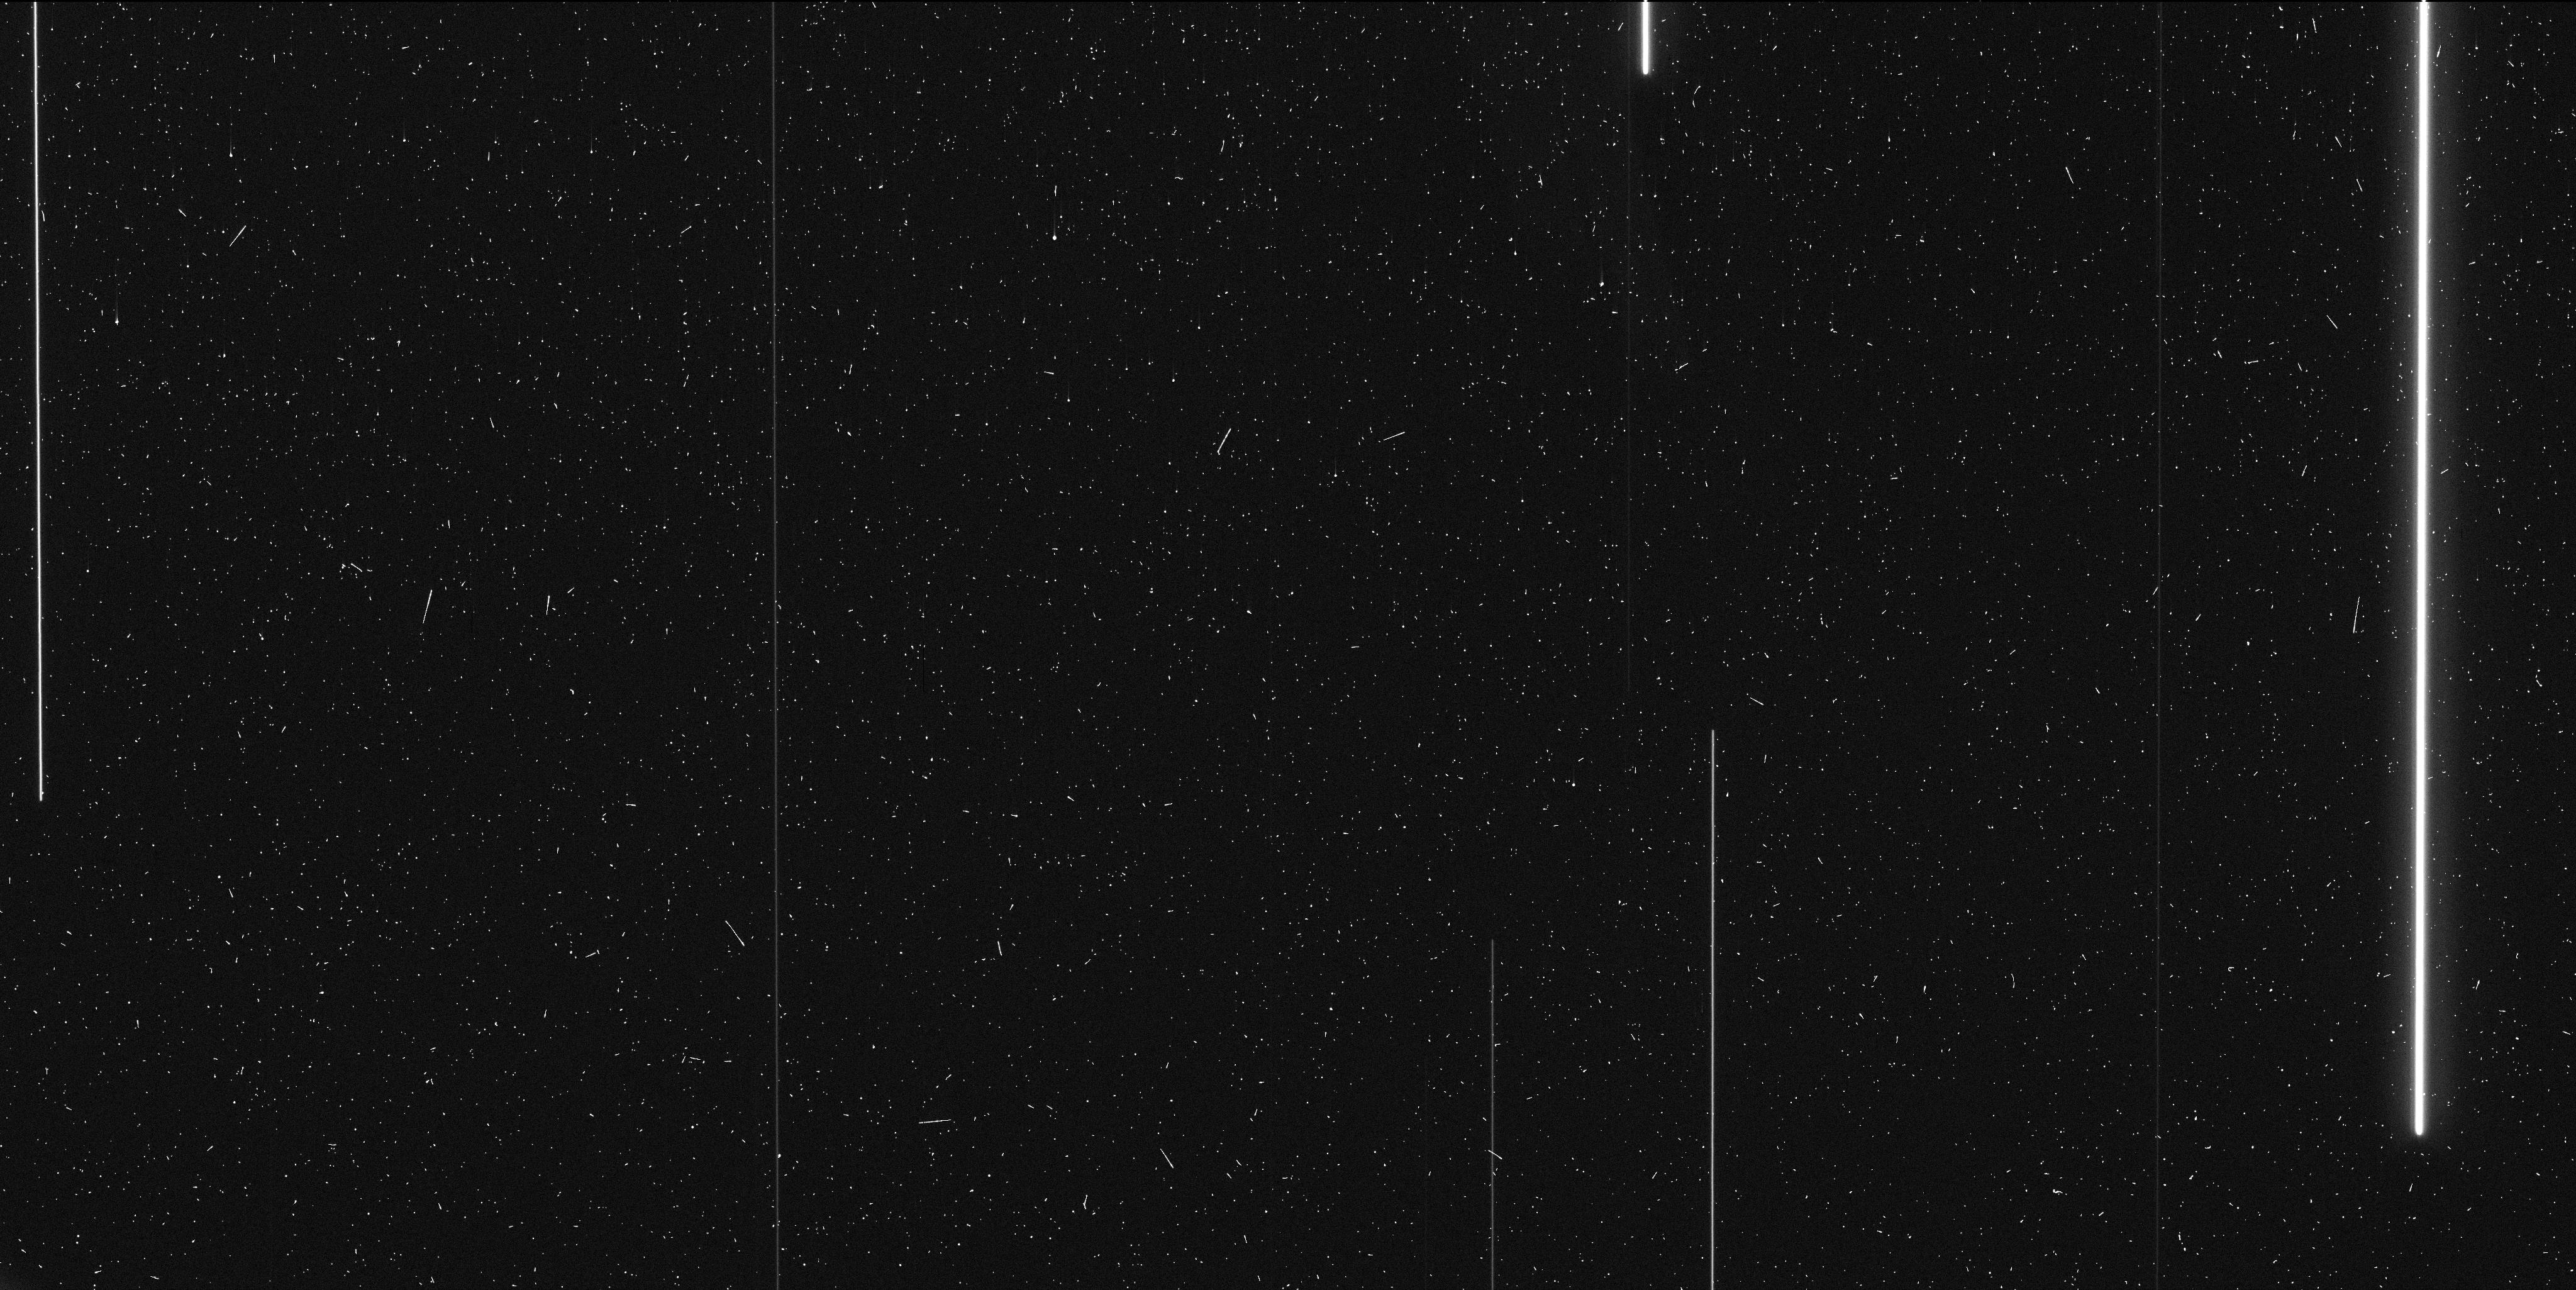
Target: JUPITER-FIELD-3
Instrument: WFC3/UVIS
Filter: F606W
Exposure: 6 min
Observation ID: idaz05i5q

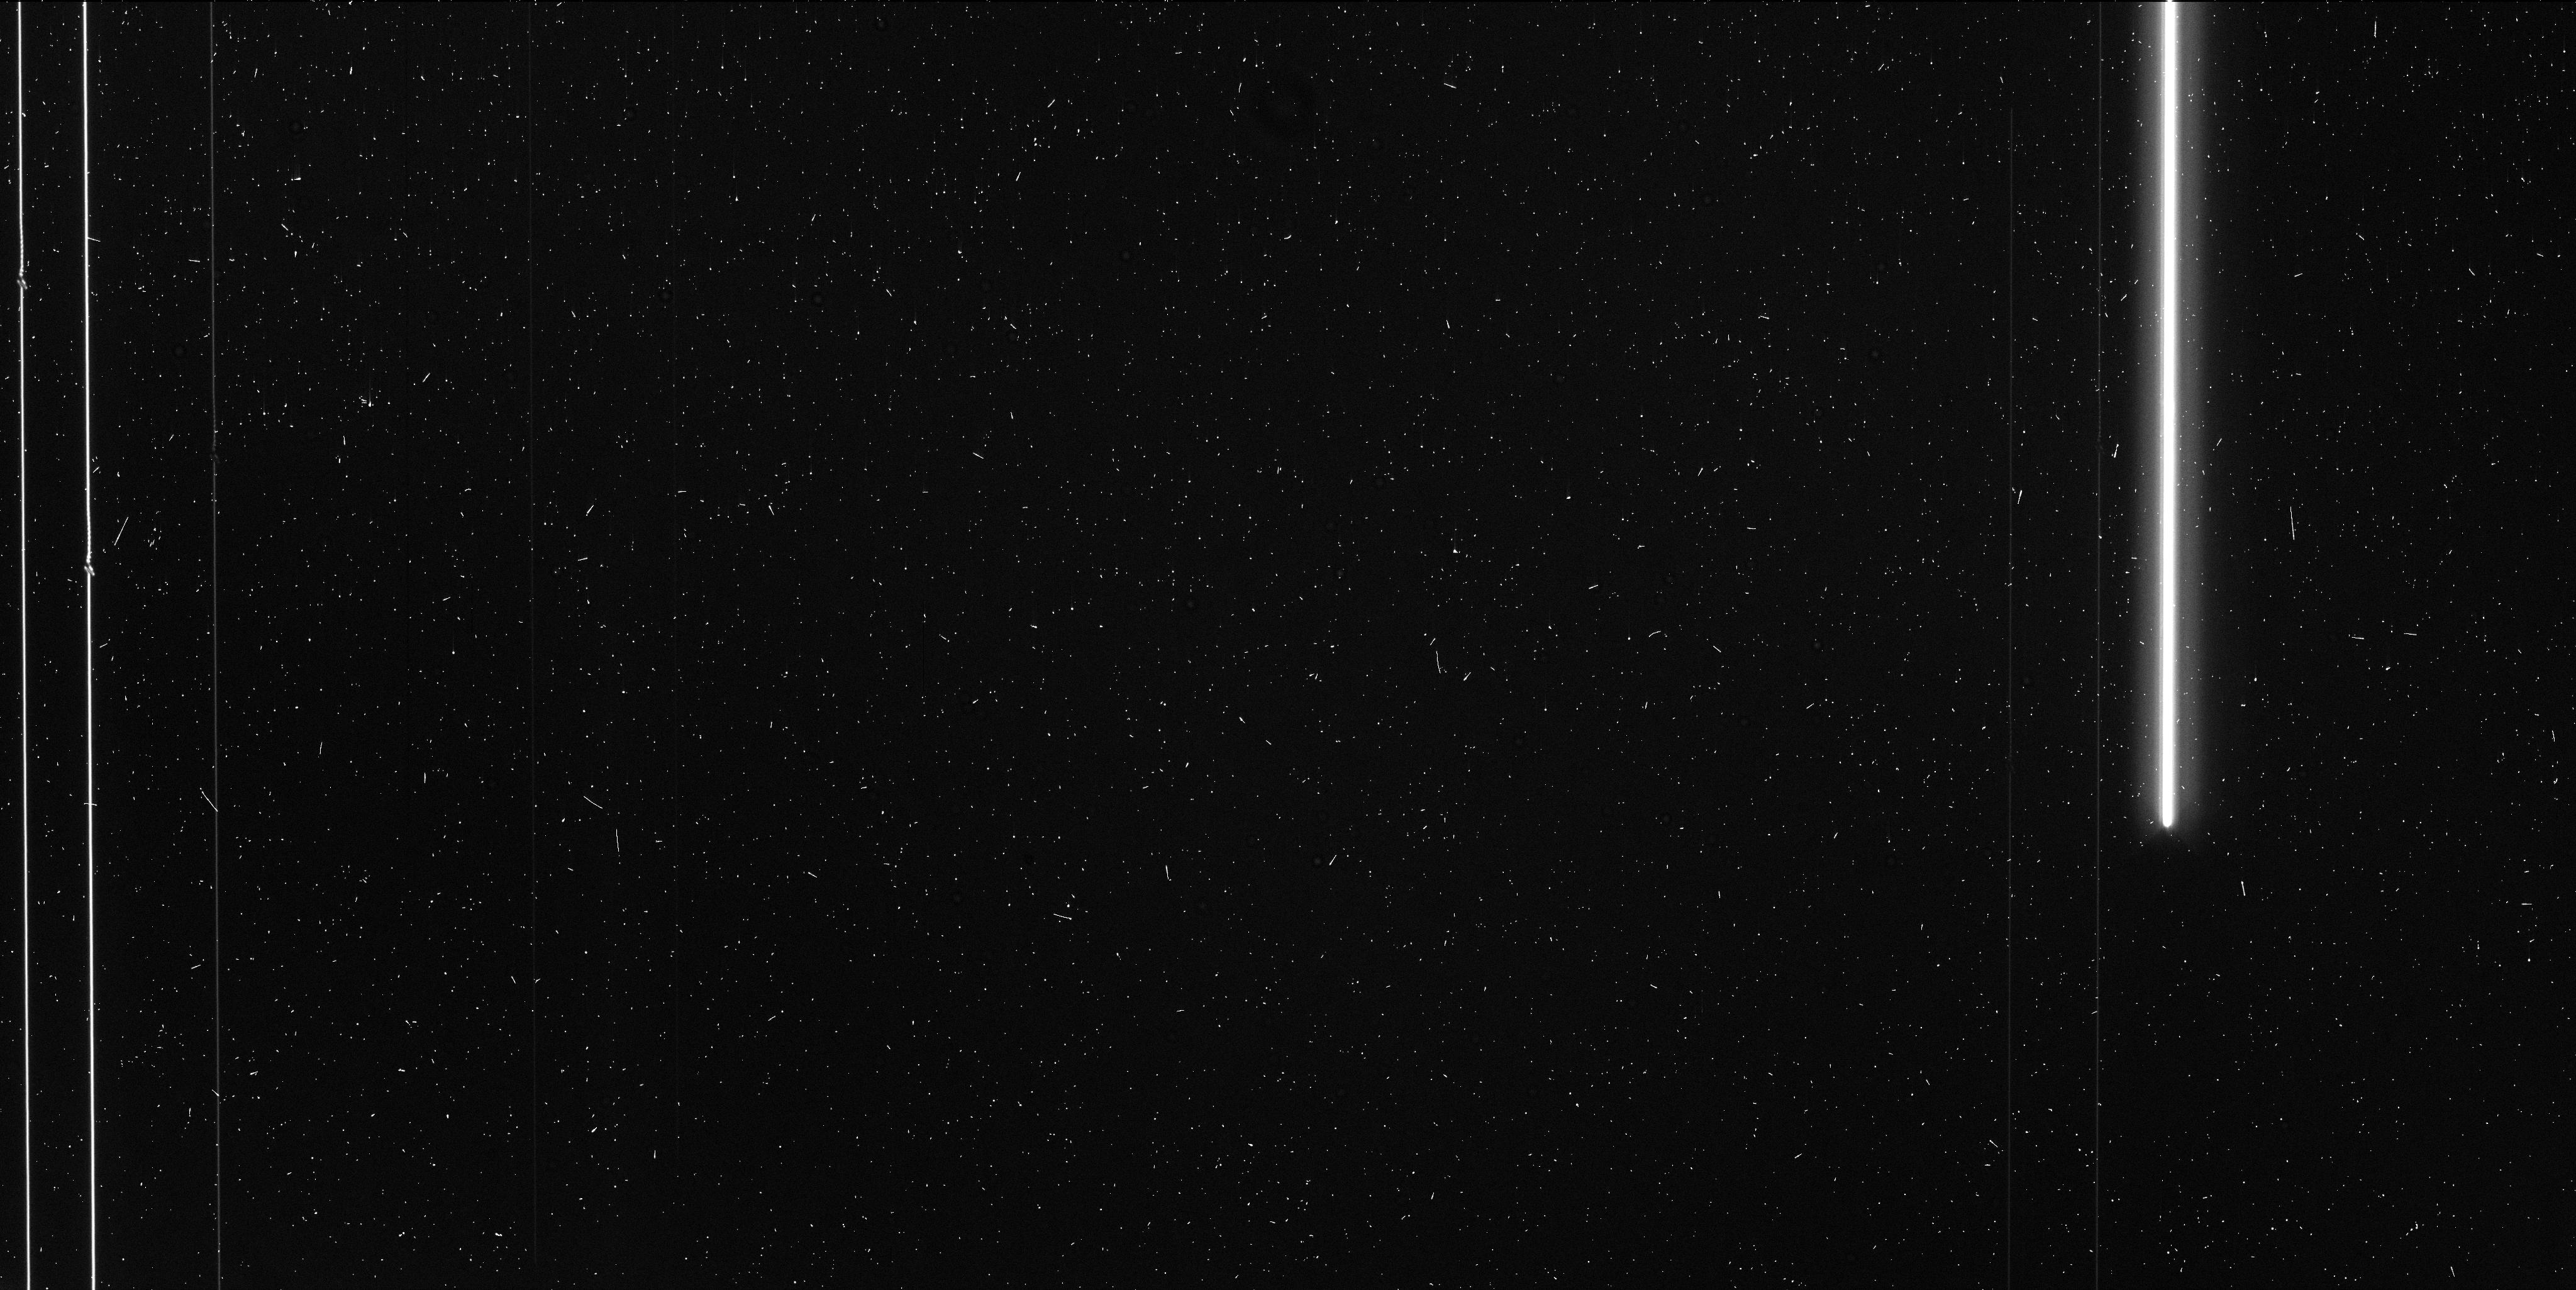
Target: JUPITER-FIELD-1
Instrument: WFC3/UVIS
Filter: F555W
Exposure: 6 min
Observation ID: idaz01drq

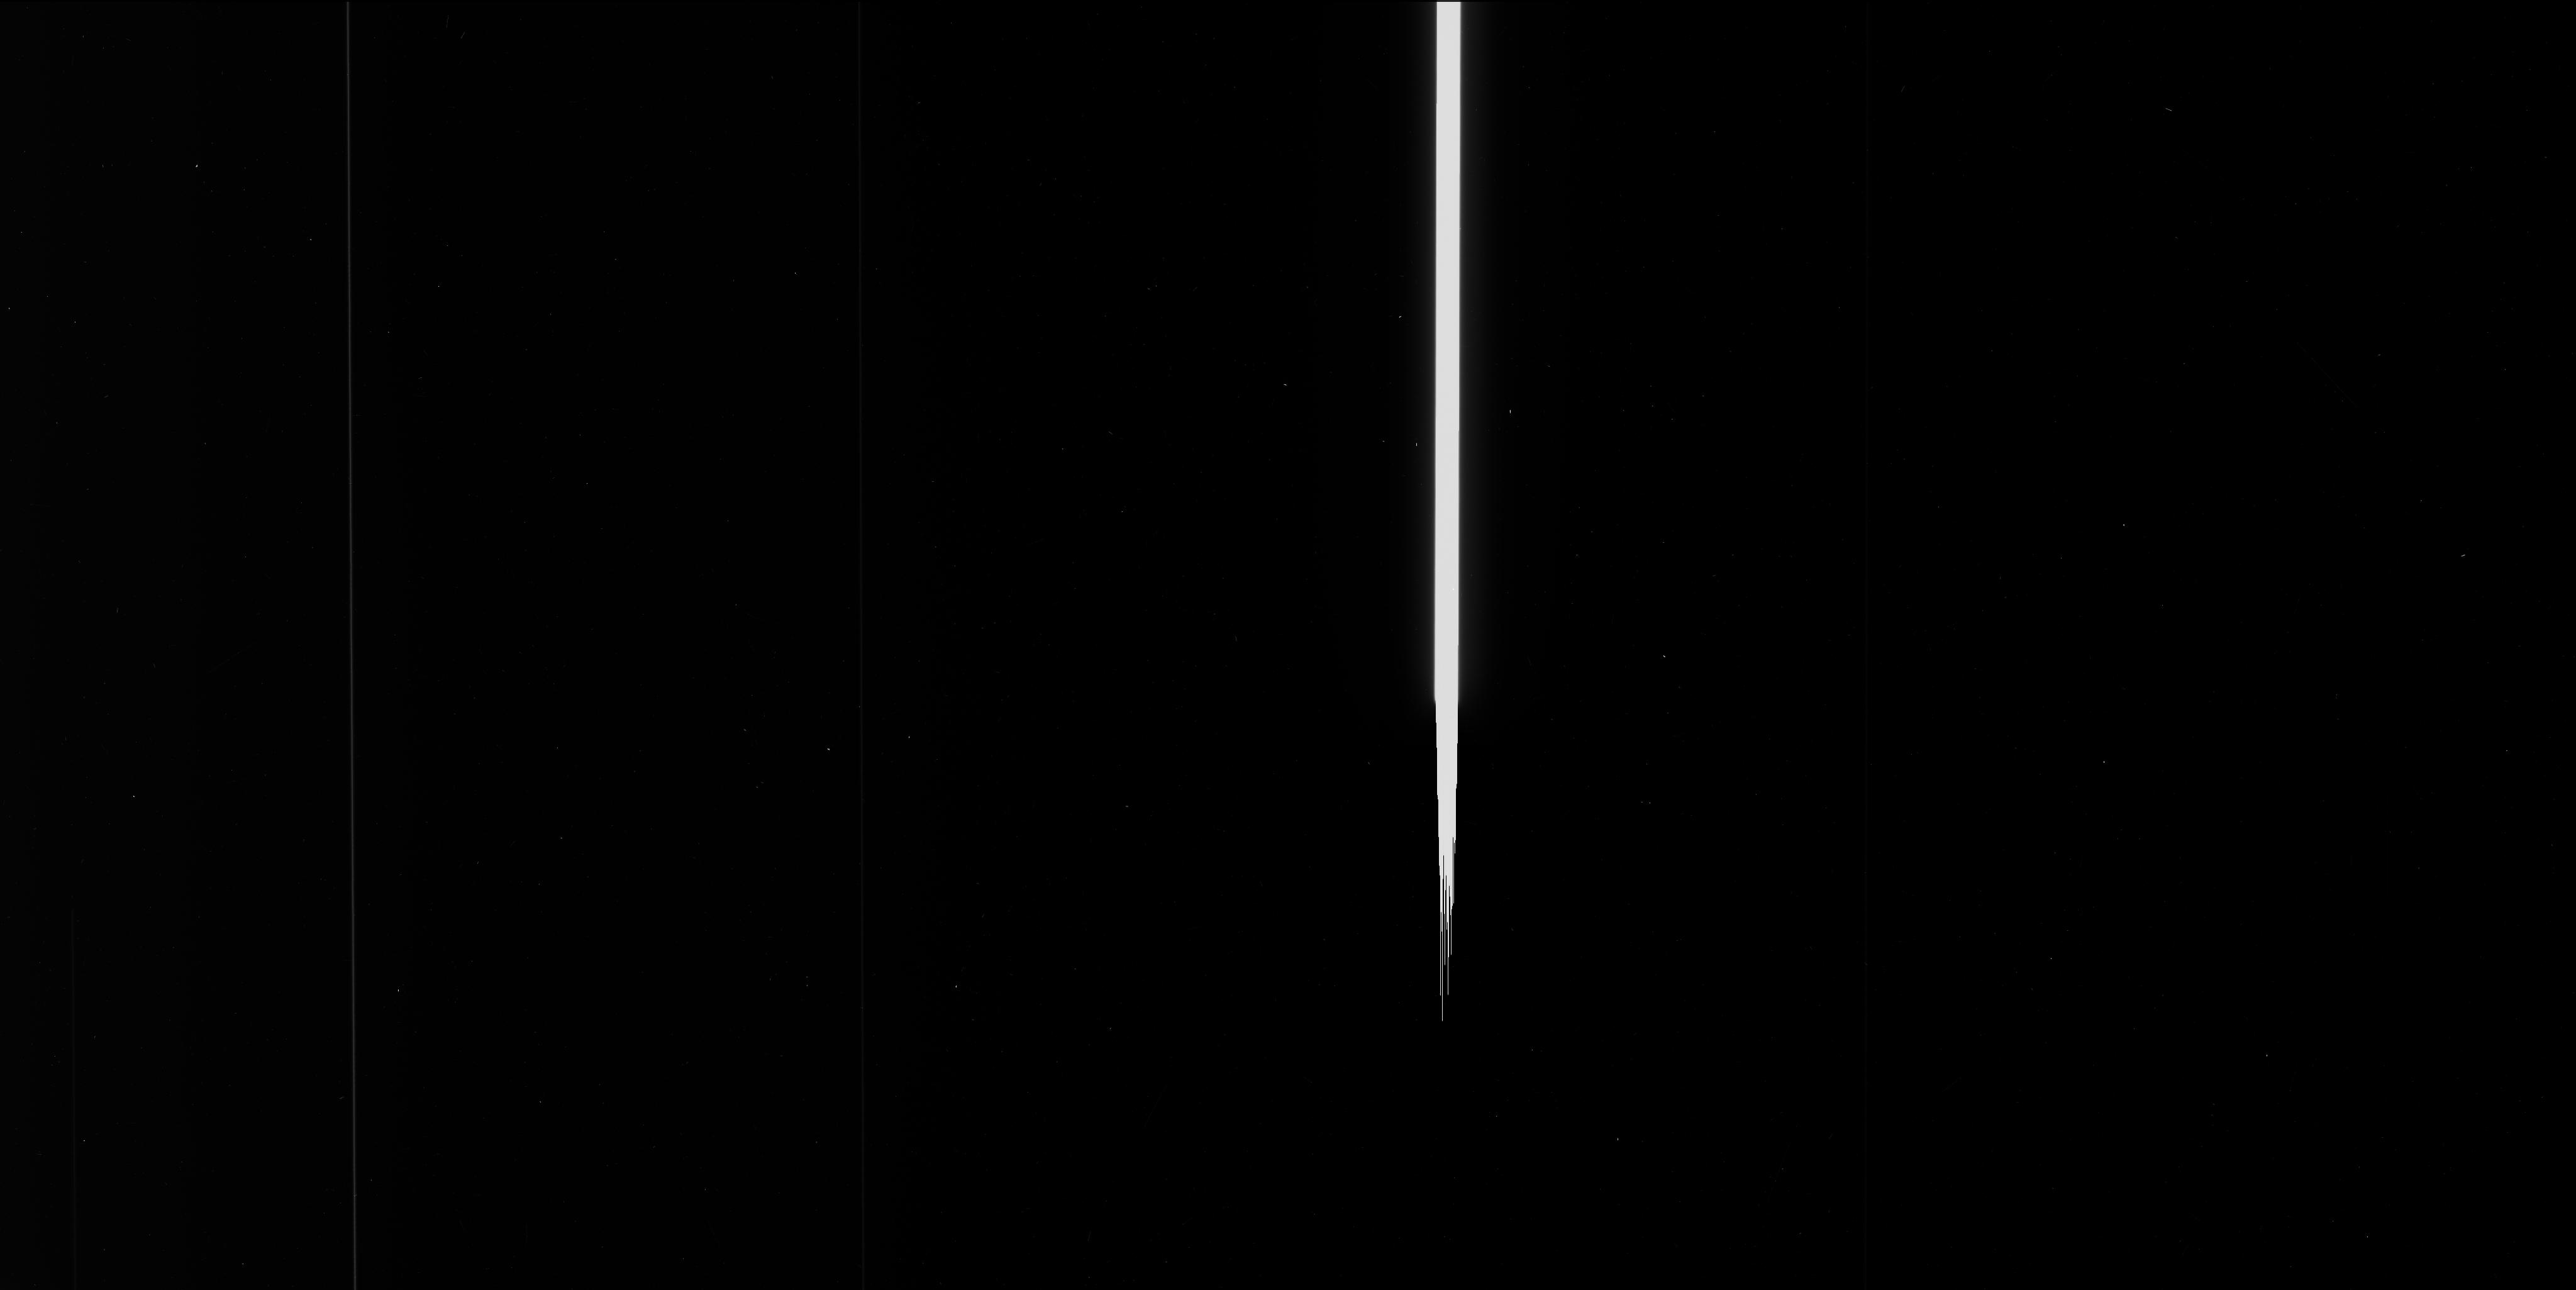
Target: JUPITER-FIELD-2
Instrument: WFC3/UVIS
Filter: F606W
Exposure: 6 min
Observation ID: idaz04o3q

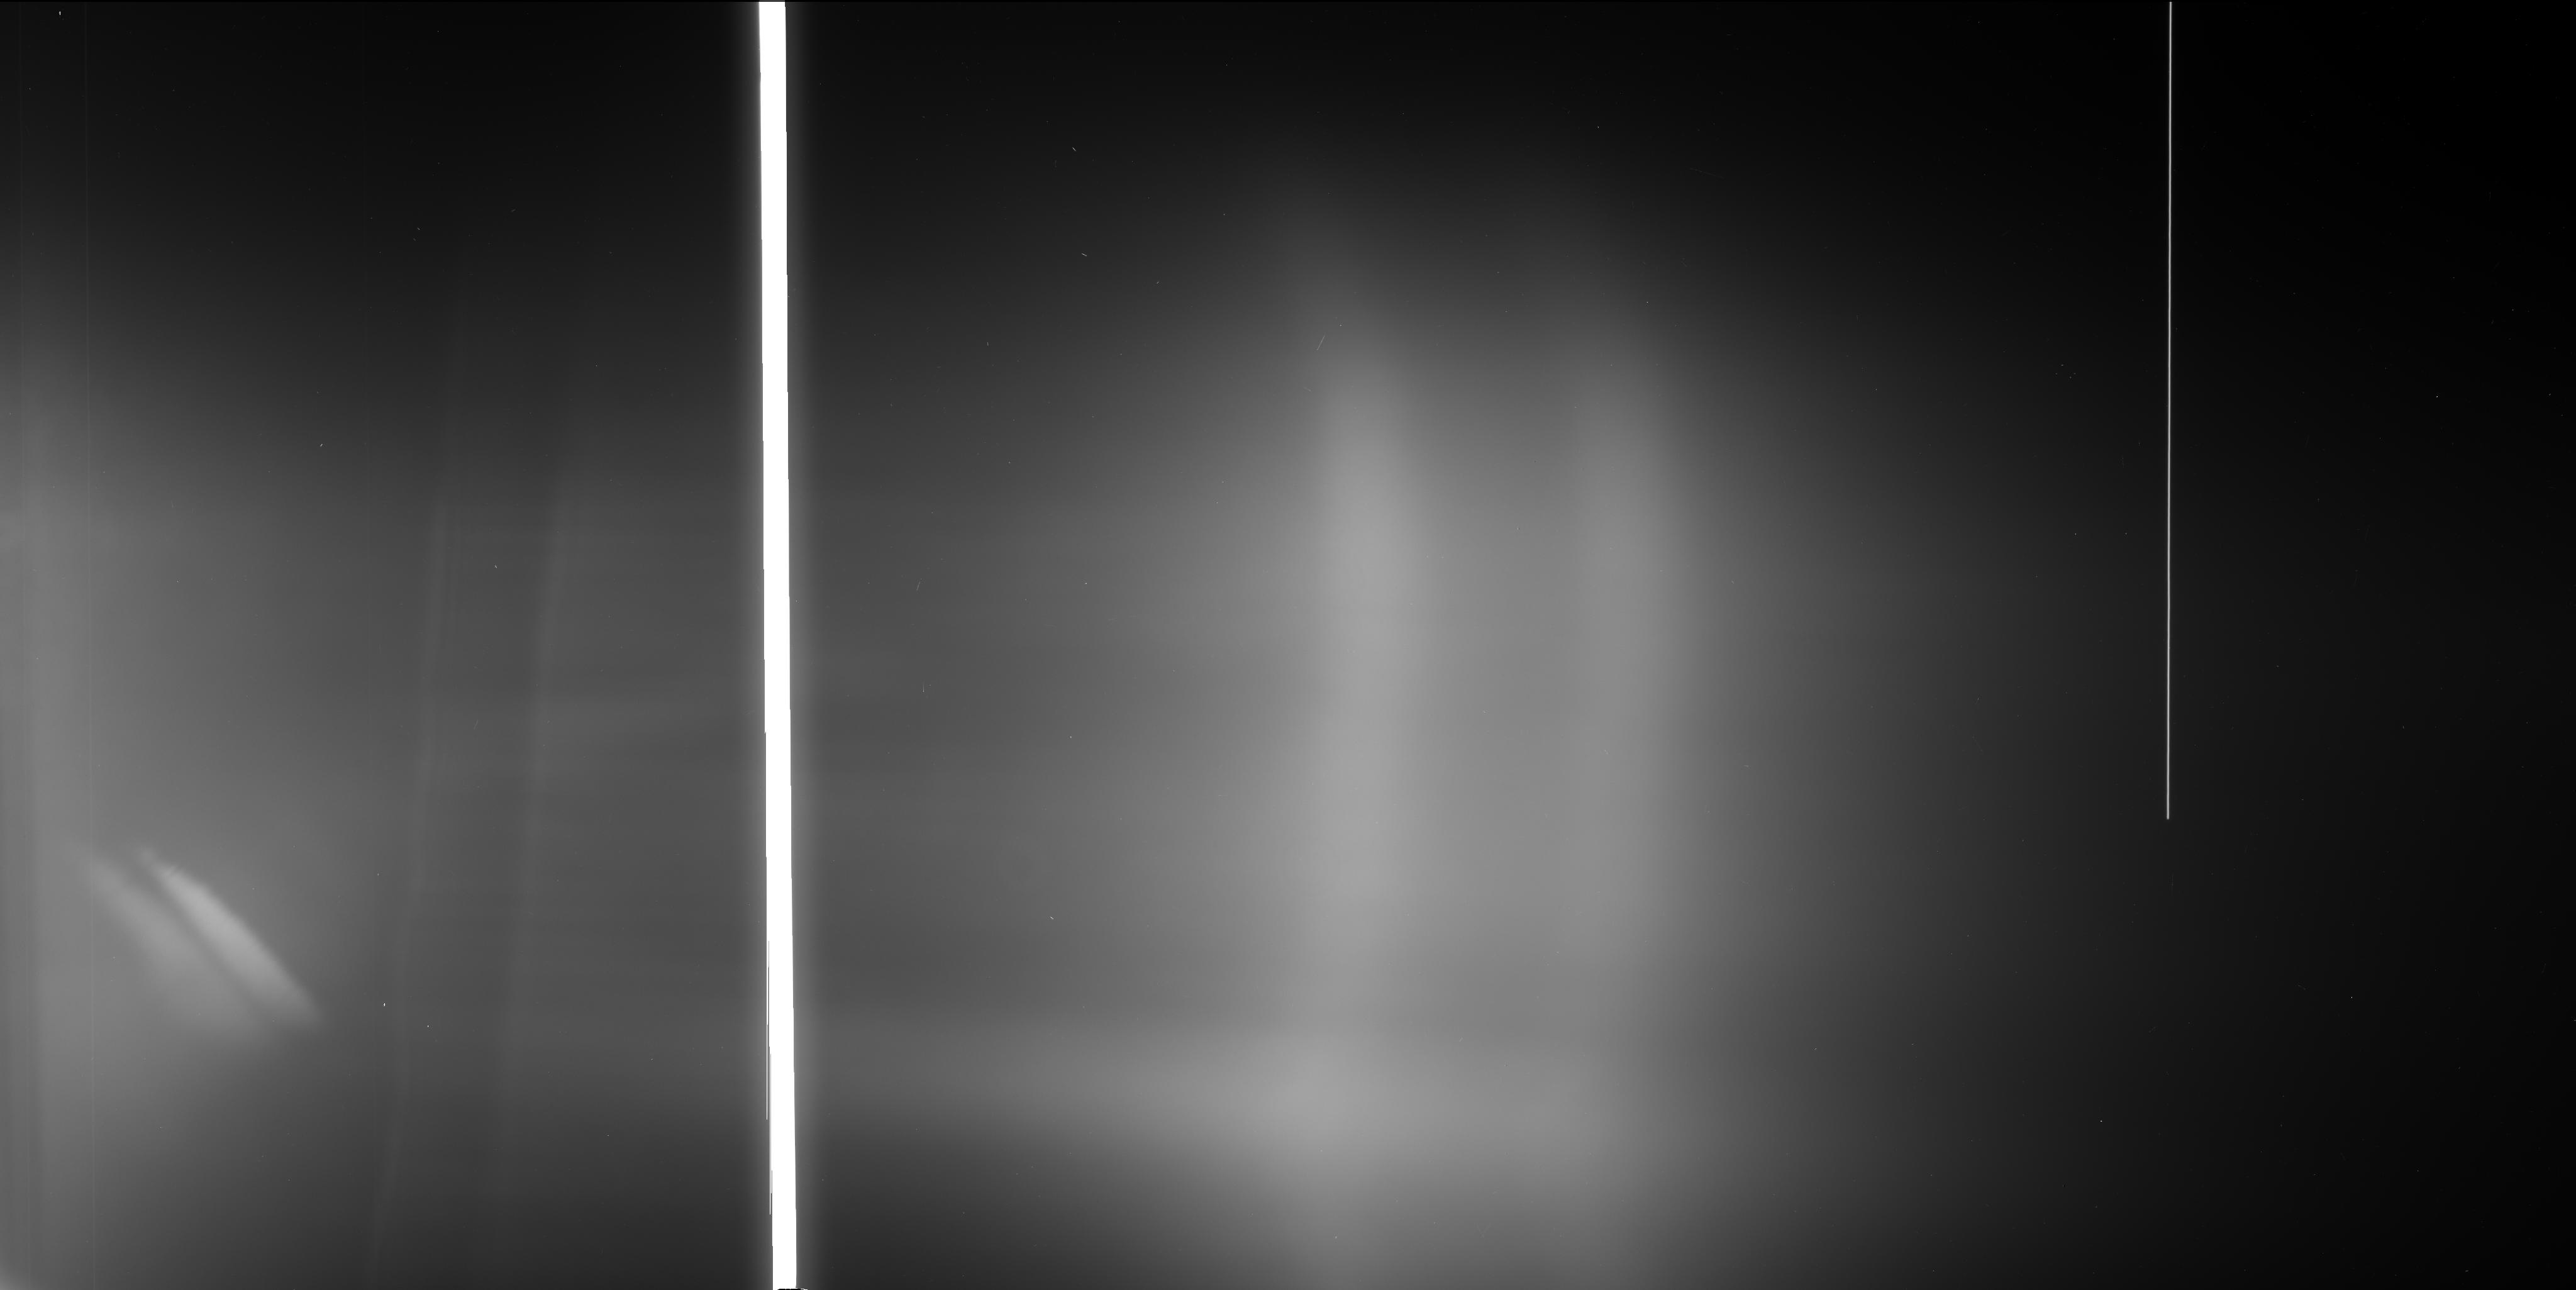
Target: JUPITER-FIELD-1
Instrument: WFC3/UVIS
Filter: F555W
Exposure: 3 min
Observation ID: idaz02xiq

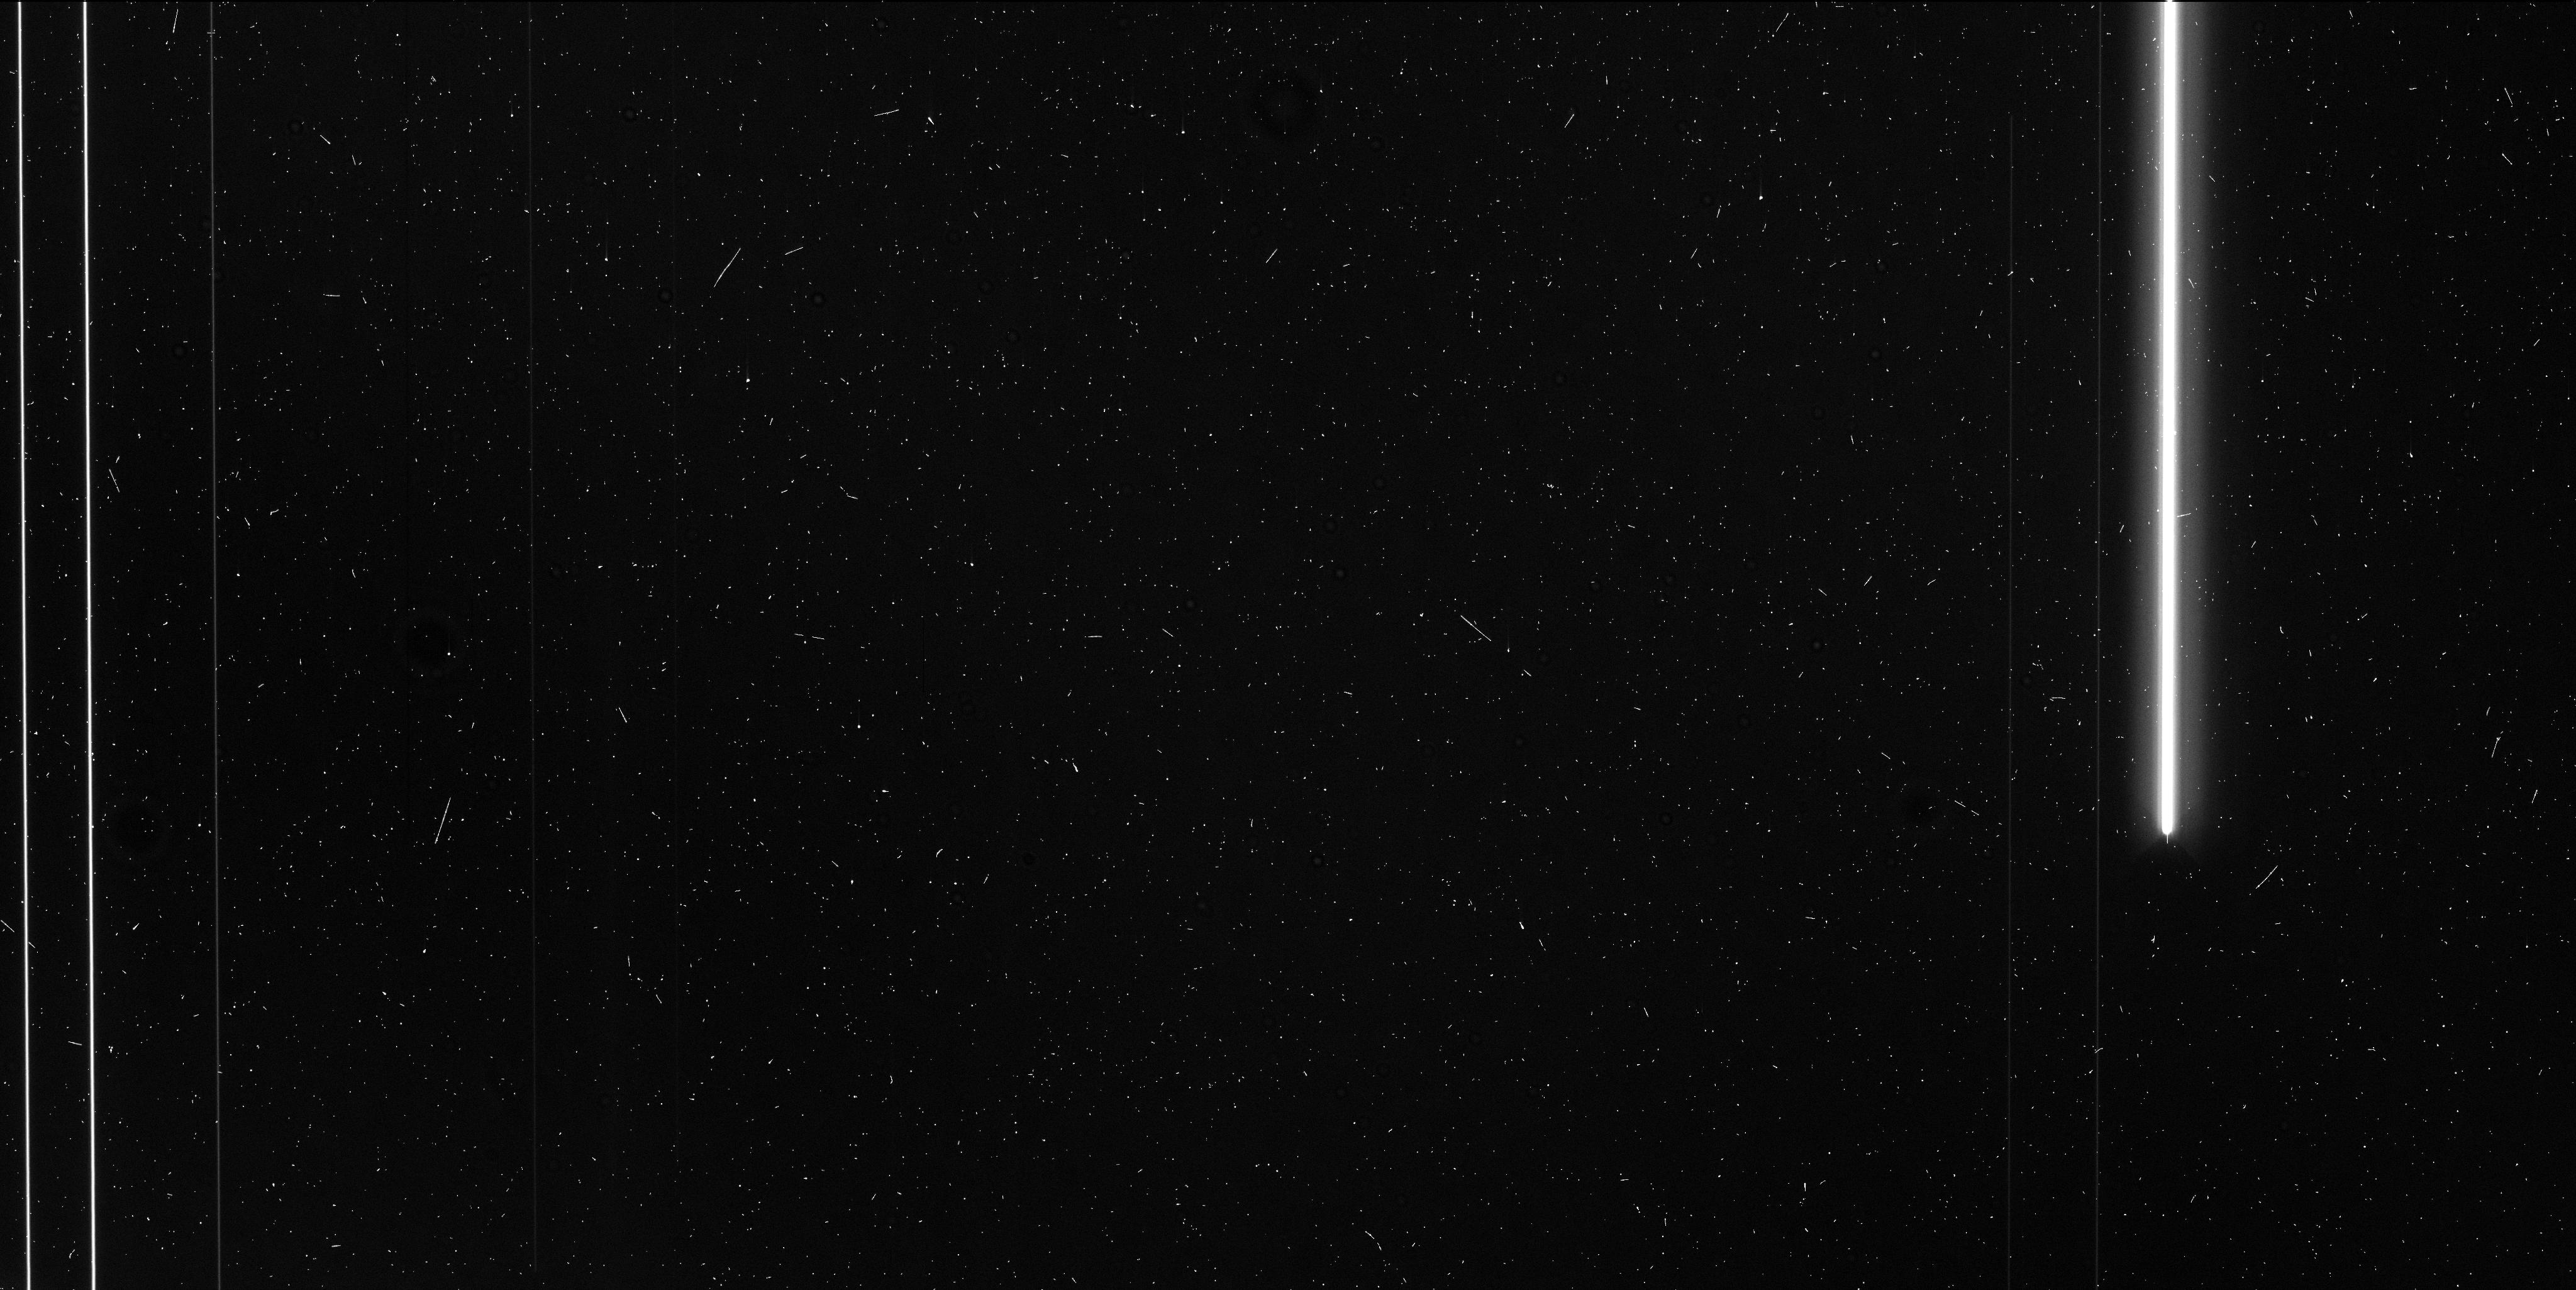
Target: JUPITER-FIELD-1
Instrument: WFC3/UVIS
Filter: F606W
Exposure: 6 min
Observation ID: idaz01dtq

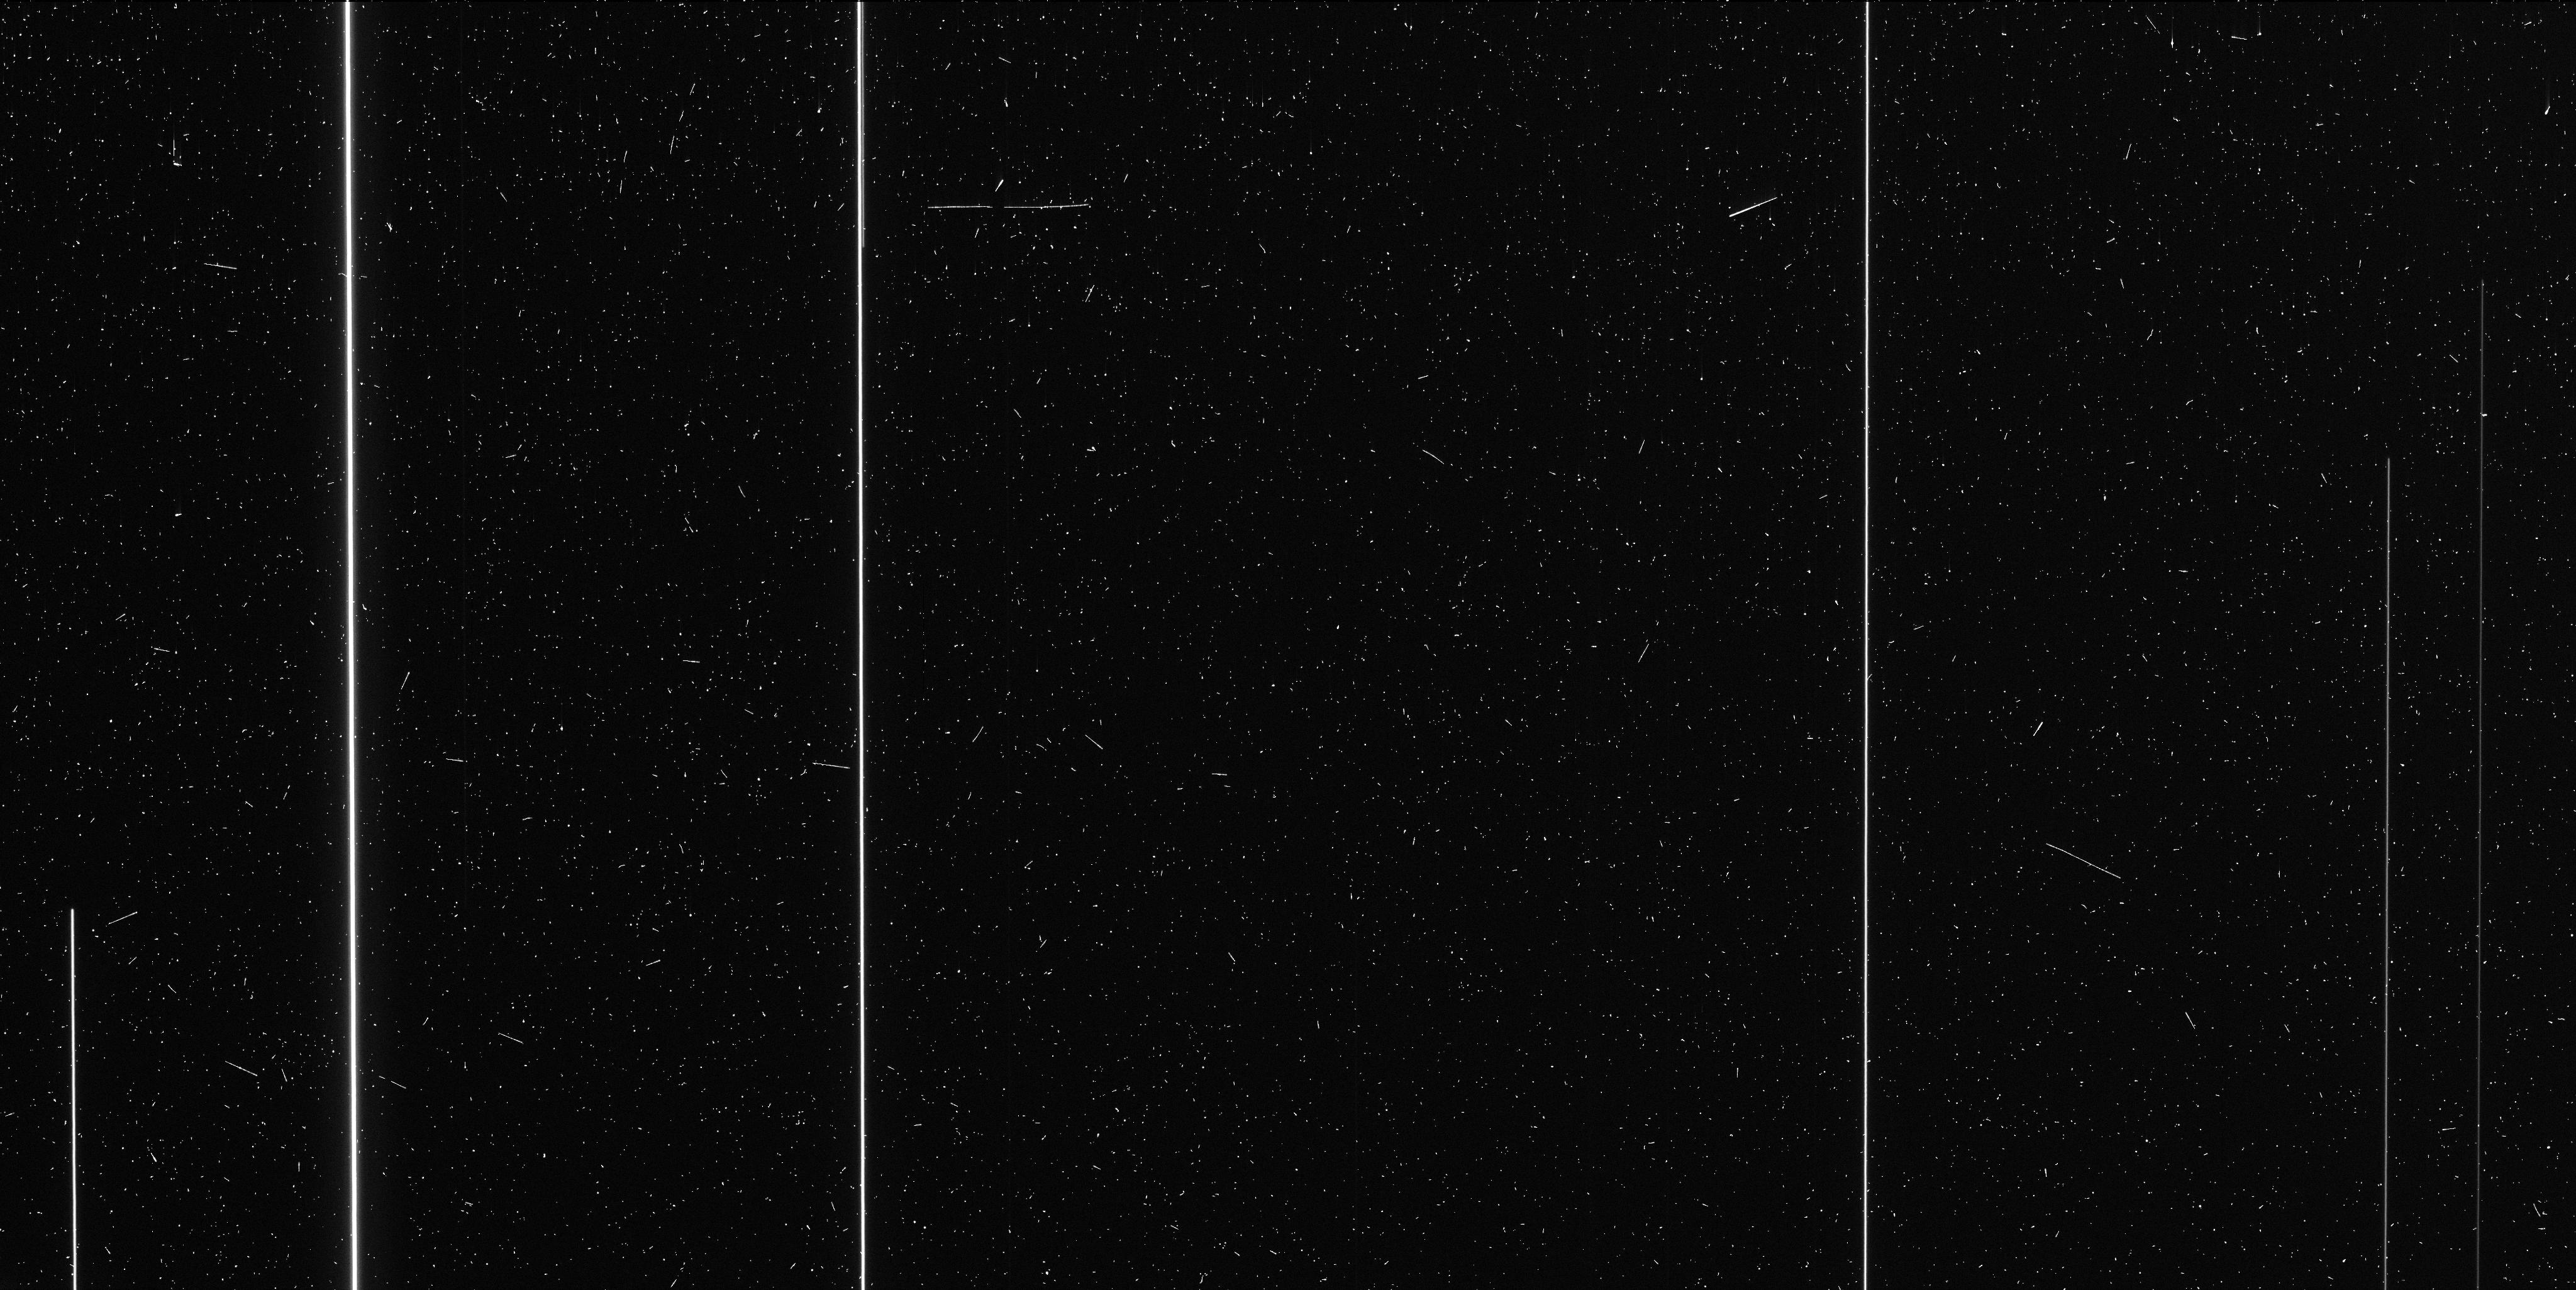
Target: JUPITER-FIELD-2
Instrument: WFC3/UVIS
Filter: F606W
Exposure: 6 min
Observation ID: idaz03gyq

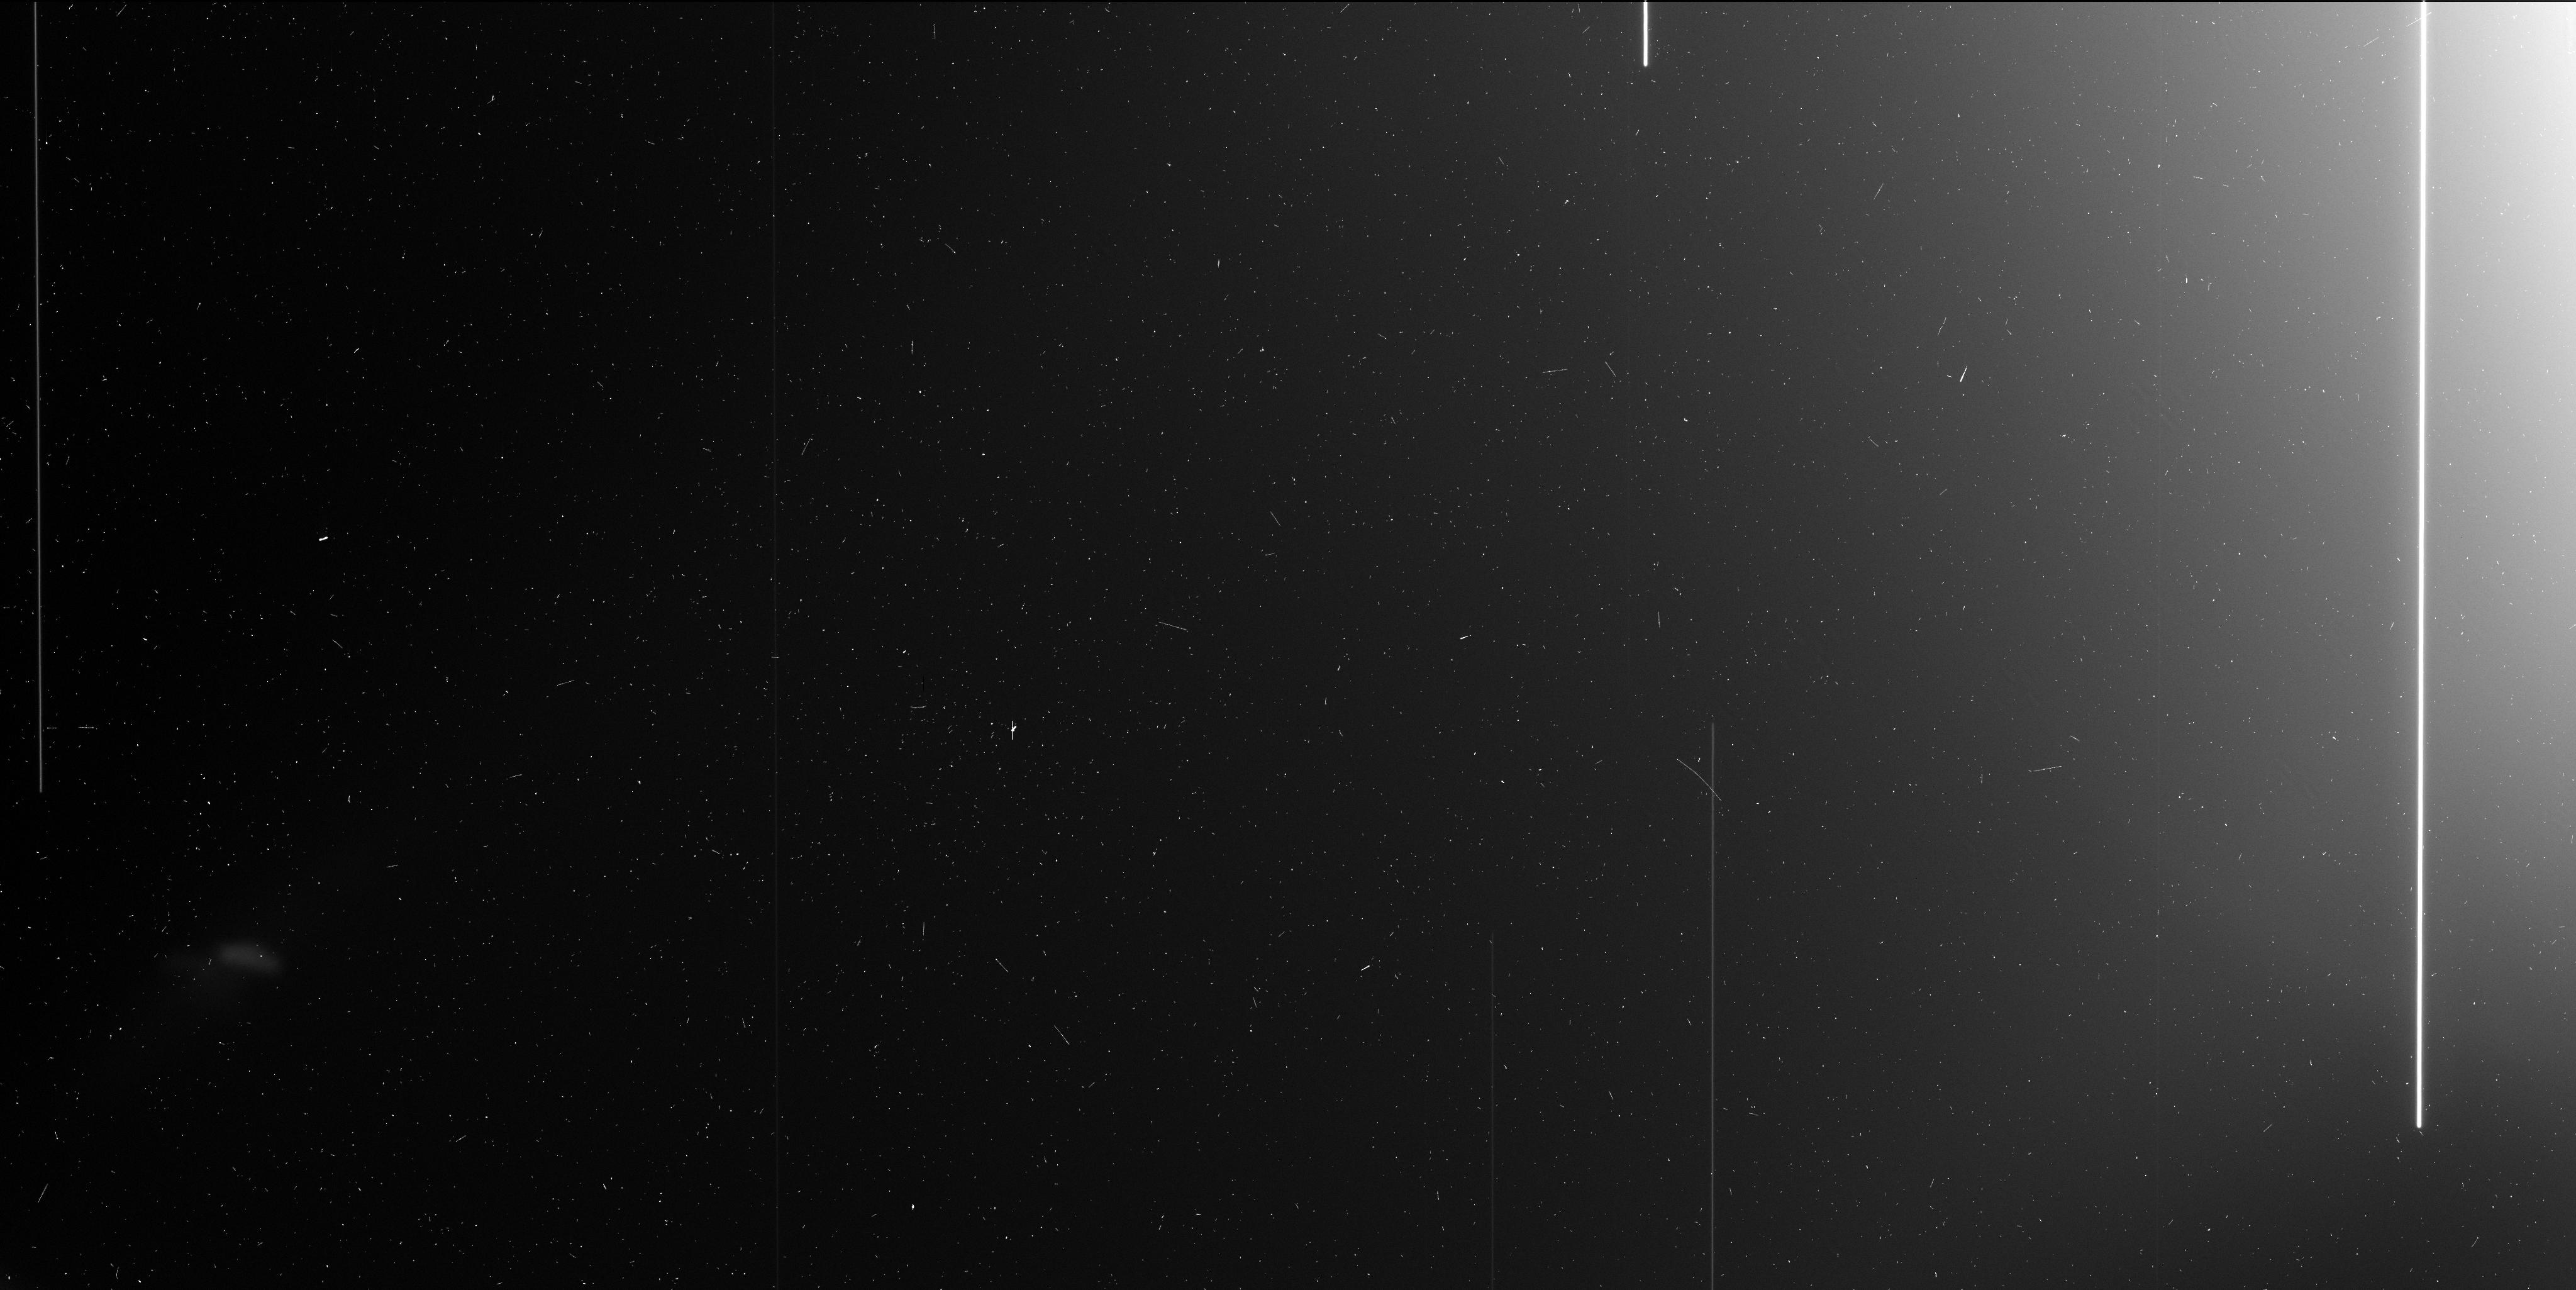
Target: JUPITER-FIELD-3
Instrument: WFC3/UVIS
Filter: F606W
Exposure: 6 min
Observation ID: idaz06p3q

Astrometric Light Deflection Test of General Relativity for Non-spherical Bodies: Close Approach to Jupiter (PI: Casertano, Stefano)

Einstein's theory of General Relativity is a key component of our understanding of cosmology, underlying the interpretation of cosmic acceleration in terms of Dark Energy. Gravitational lensing is a major element of modern observational cosmology, used both in reconstructing the mass distribution of galaxies and clusters of galaxies, and in predicting the magnification of sources behind massive clusters. An astrometric verification of gravitational lensing was historically the first experimental test of General Relativity, yet there has been to date no verification of the deflection predicted for a non-spherical source. We propose to use the astrometric capabilities of WFC3 in spatial scan mode to observe the apparent shift in position of several stars in three separate fields during their near-occultation by Jupiter. These measurements will provide two fundamental tests of General Relativity: (1) one of the most precise light-deflection tests ever conducted, and the most precise in the visible, verifying the GR prediction with a precision of 0.04%, and (2) the first measurement of the differential deflection due to the flattening of Jupiter's gravitational potential, verifying the GR prediction of deflection by a *non-spherical* mass with a precision of 5%.